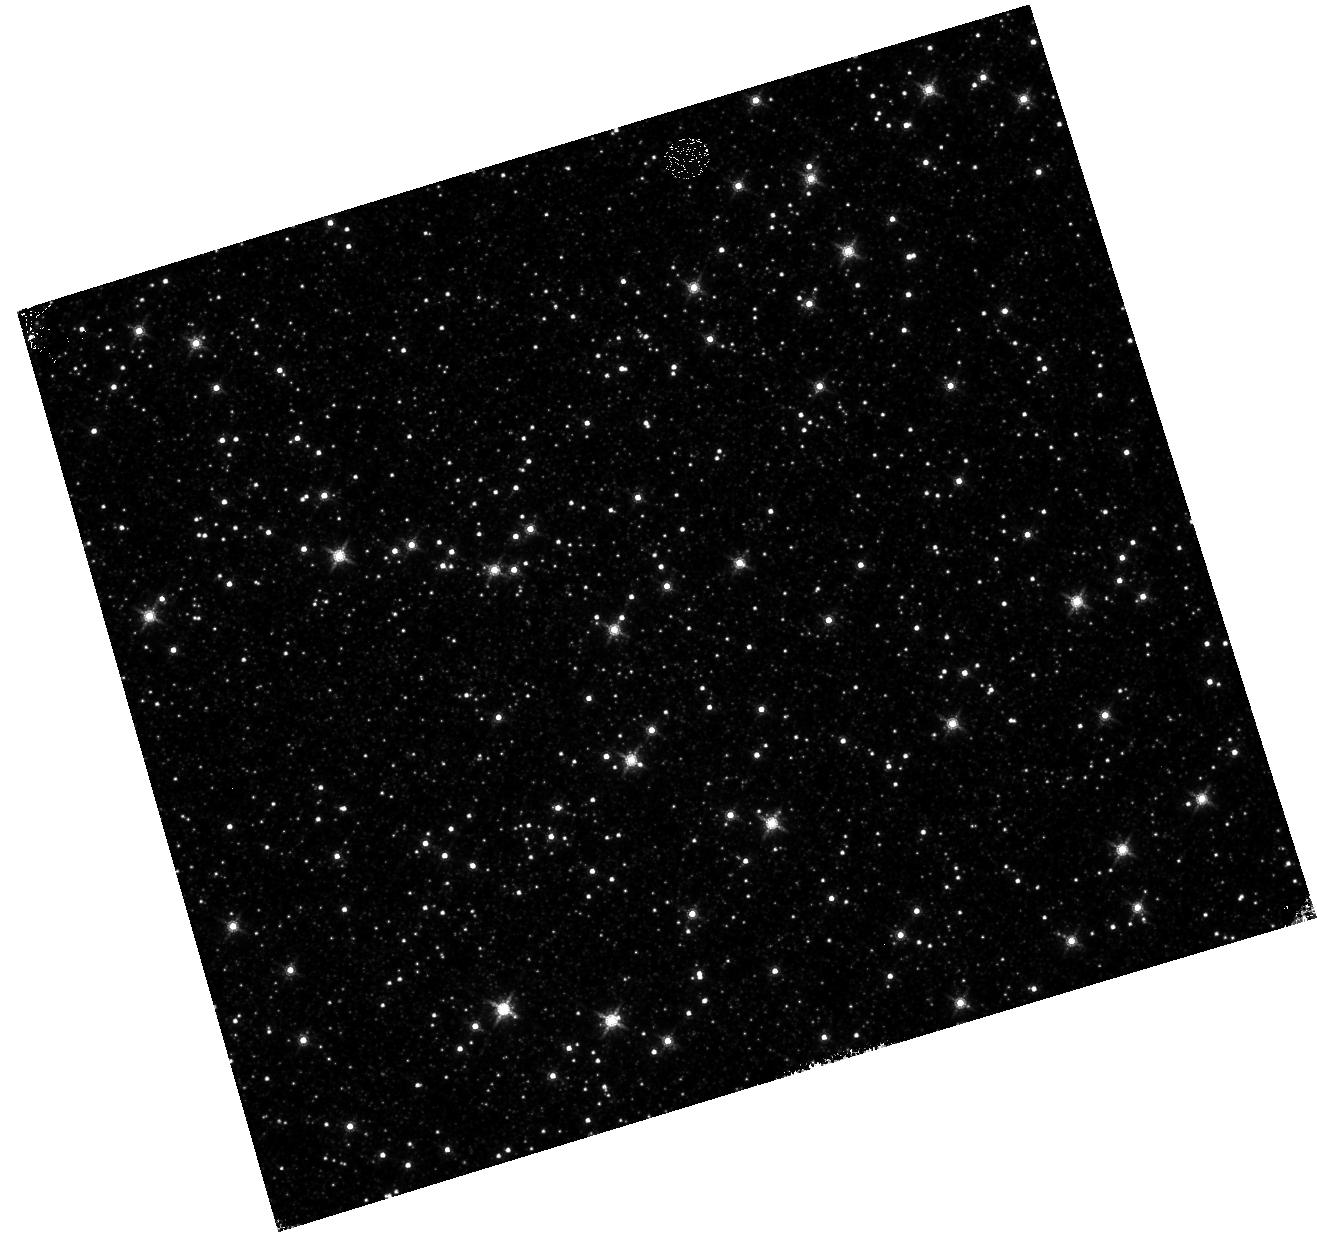
Target: OMEGACEN
Instrument: WFC3/IR
Filter: F160W
Exposure: 4 min
Observation ID: hst_12714_07_wfc3_ir_f160w_ibvj07

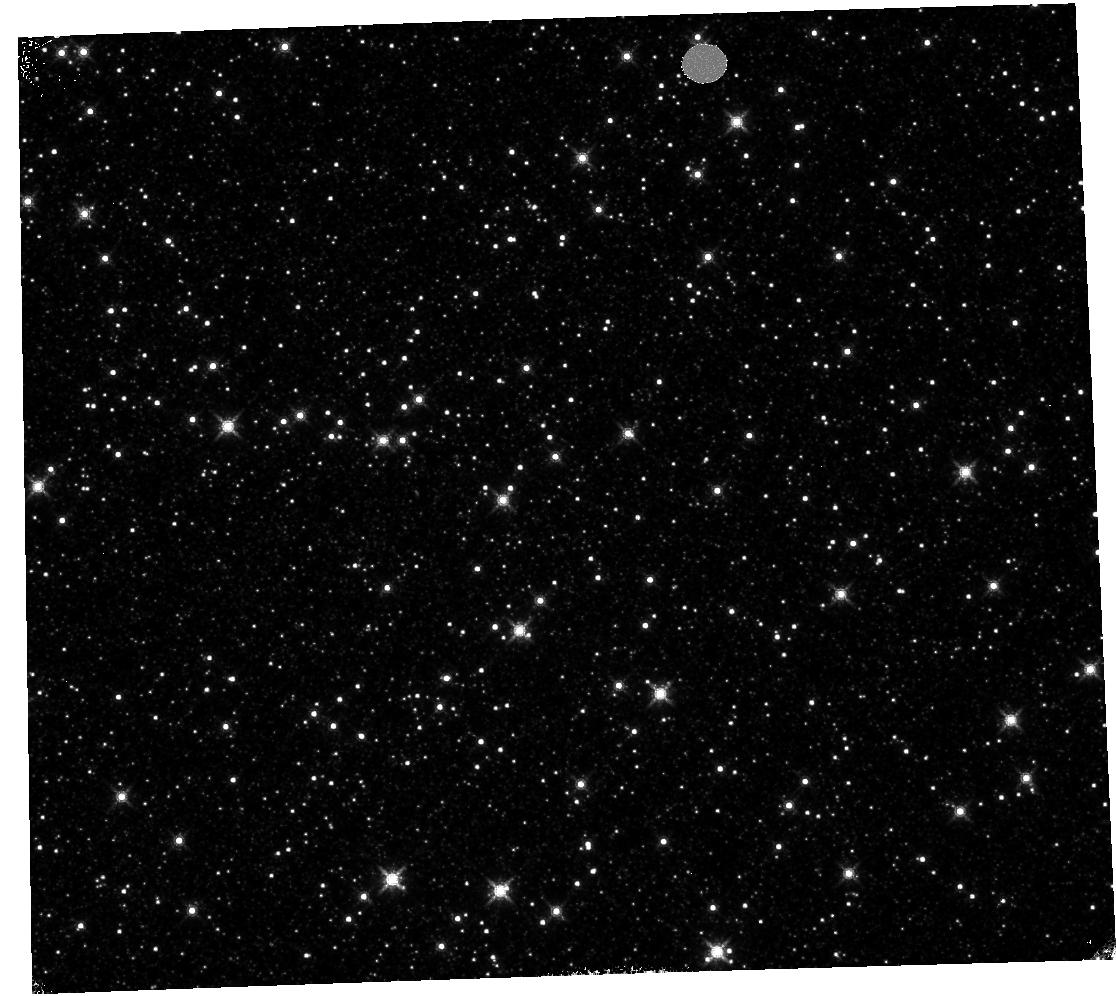
Target: OMEGACEN
Instrument: WFC3/IR
Filter: F160W
Exposure: 4 min
Observation ID: hst_12714_05_wfc3_ir_f160w_ibvj05

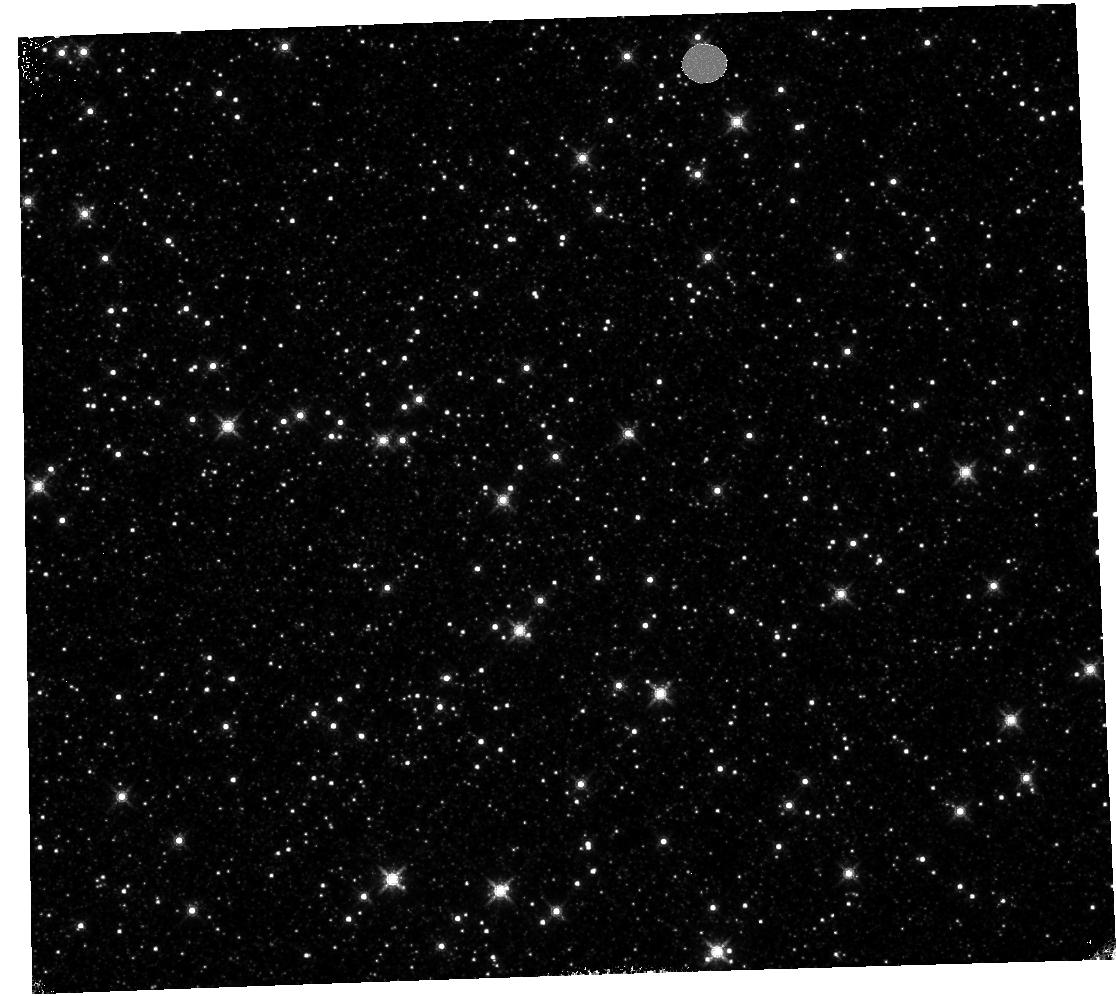
Target: OMEGACEN
Instrument: WFC3/IR
Filter: F160W
Exposure: 4 min
Observation ID: hst_12714_06_wfc3_ir_f160w_ibvj06

UVIS and IR Geometric Distortion Corrections its stability (PI: Kozhurina-Platais, Vera)

The standard astrometric catalog in the field of globular cluster Omega Cen has been used to examine the geometric distortion of WFC3 UVIS and IR as function of wavelength in Cycle 17 & Cycle 18. All observations from Cycle 17 & 18 have been reduced and provide the multi-wavelength geometric distortion in UVIS and IR detector. The derived geometric distortion coefficients implemented in IDCTAB format are used in HST pipe-line to correct for ~7% distortion in WFC3 images down to 1%. Additional to multi-wavelength WFC3 geometric distortion, all observations of Omega Cen taken through F606W and F160W UVIS and IR filters respectively during the last two years (all together 7 epochs) were used to look for time dependency of UVIS and IR geometric distortion and the effect of the scale change due to the thermal breathing. The preliminary results of the stability WFC3 geometric distortion have show that the WFC3 geometric distortion is stable over 2 years on-orbit within 0.05 pixels or 2 and 6 mas in UVUS and IR respectively. The purpose of this calibration proposal is to continue the monitor of the WFC3 geometric distortion stability of over time. The observations of Omega Cen through UVIS F606W filter and F160W IR filter will be used to derive the skew and scale terms of the geometric distortion and look for any secular changes.